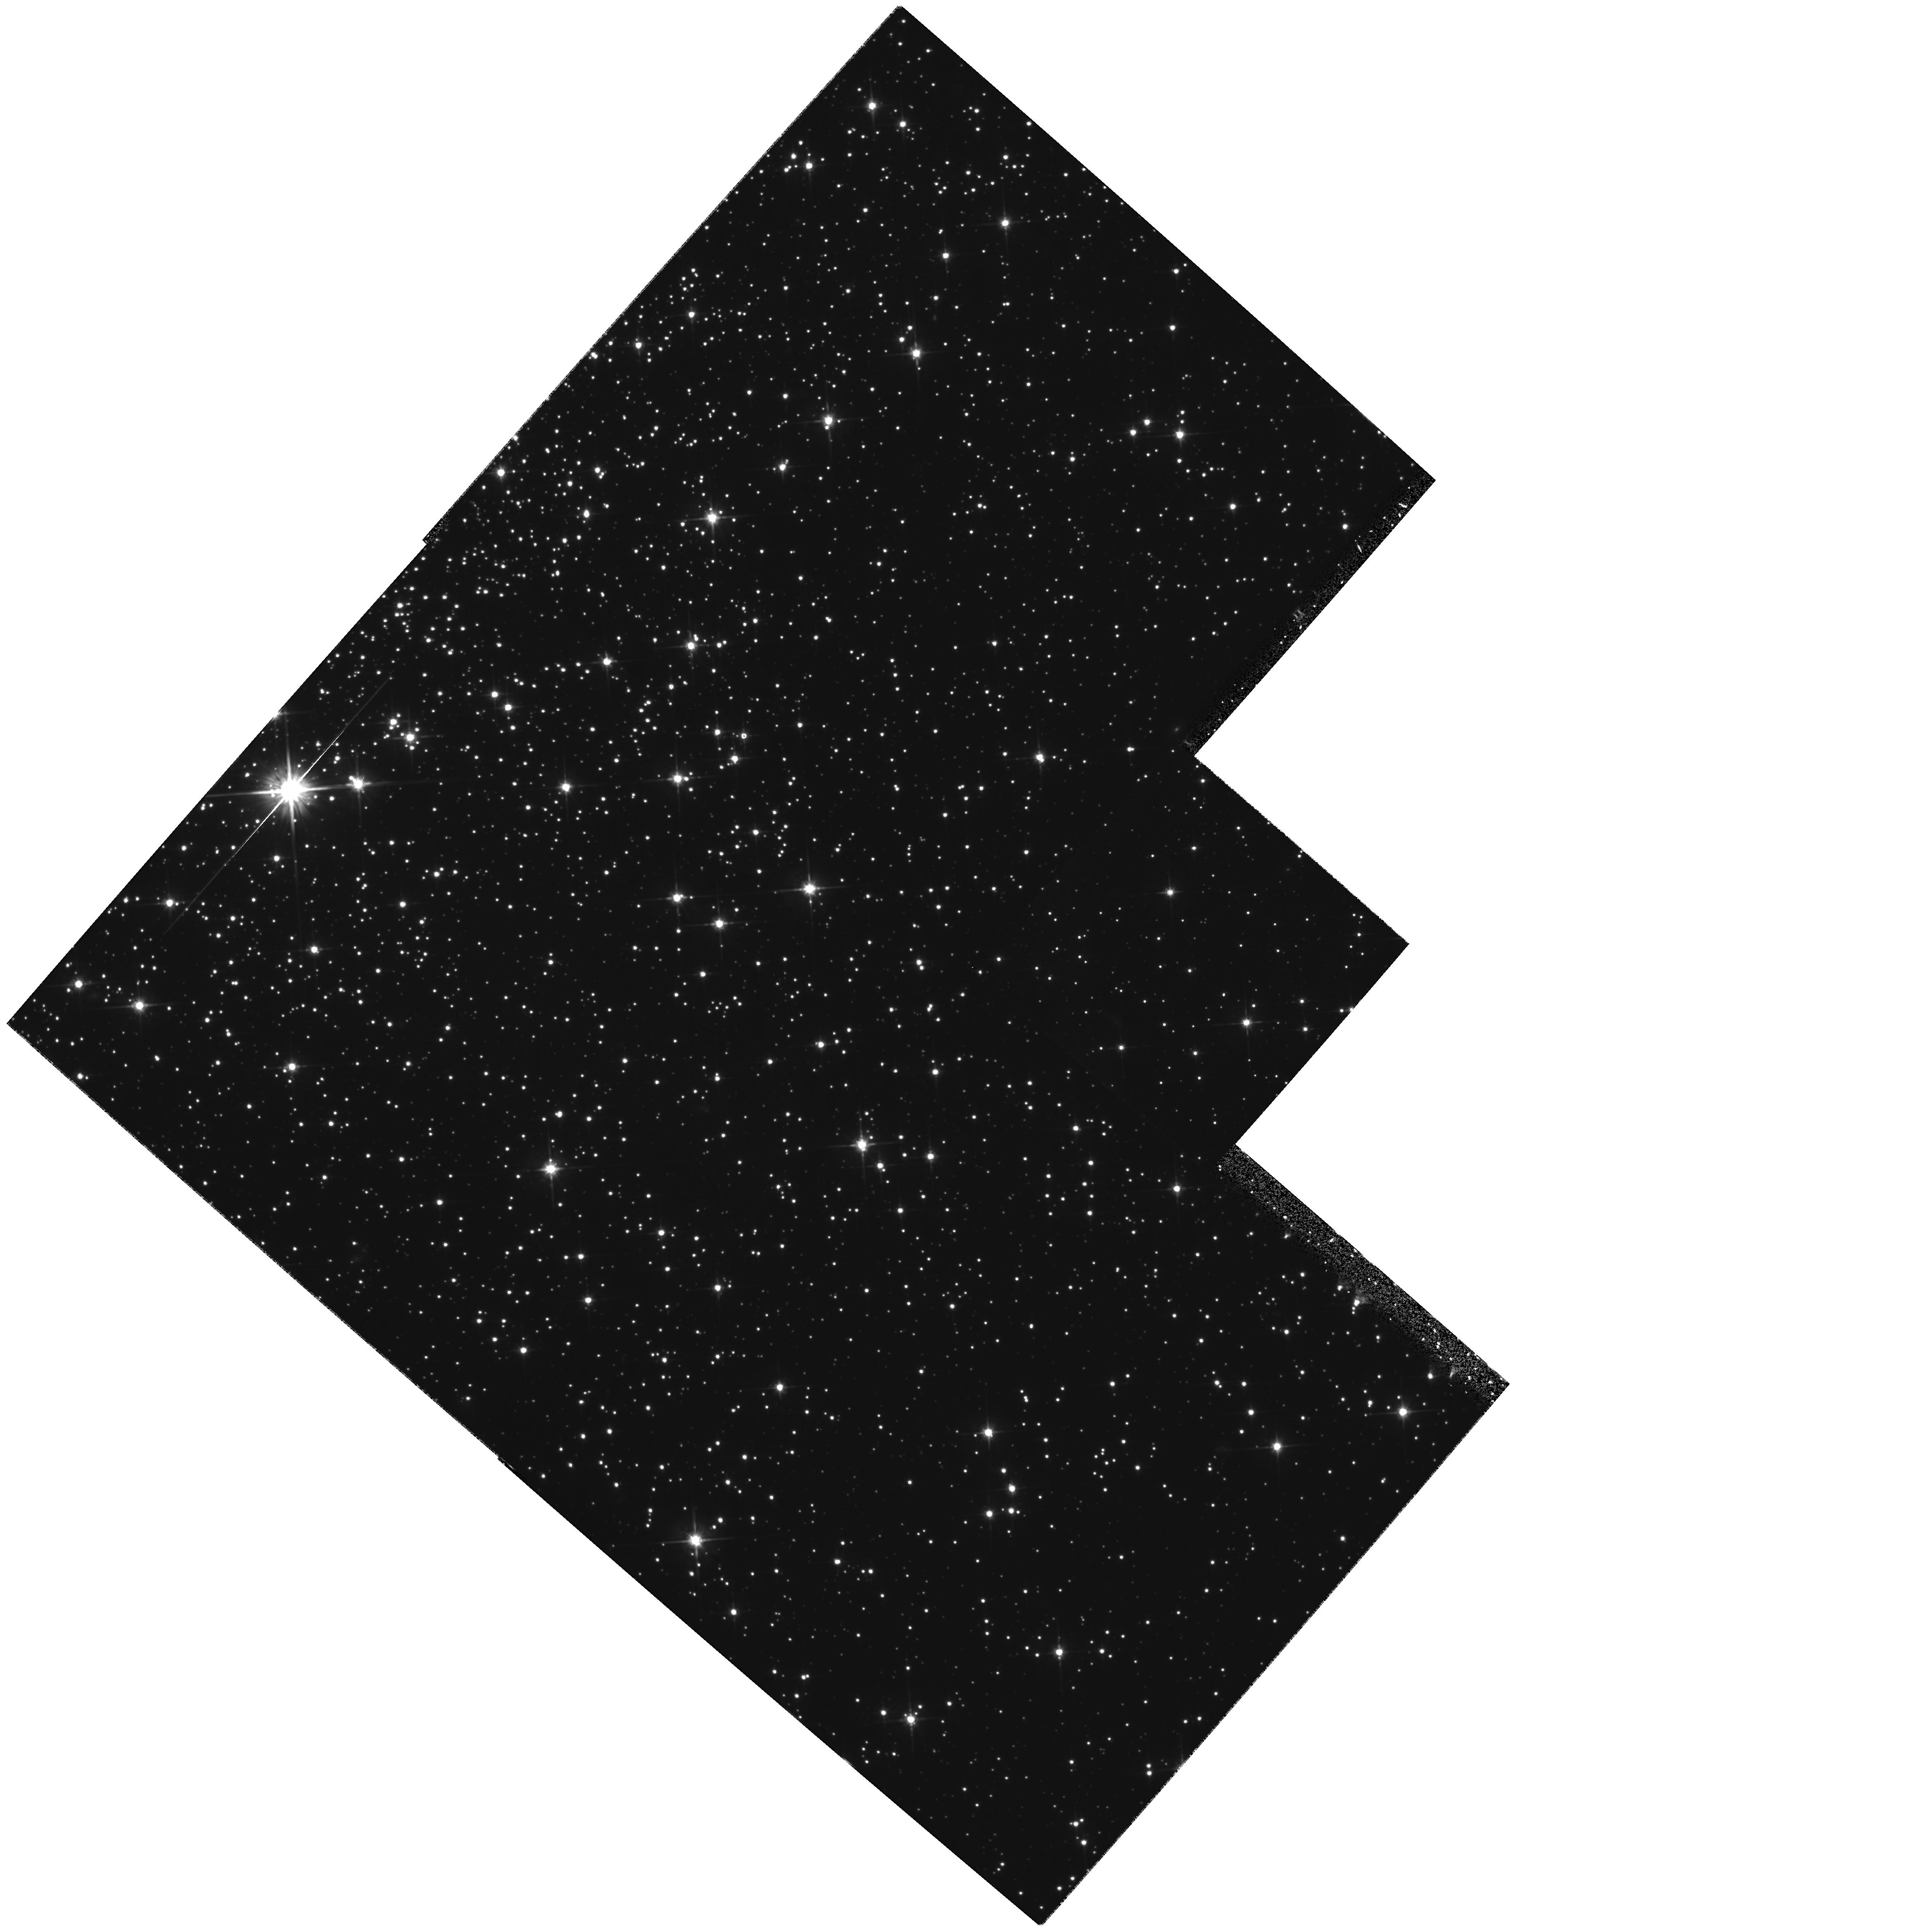
Target: STAR-172102-193637
Instrument: WFPC2/PC
Filter: F702W
Exposure: 2.3 h
Observation ID: hst_6769_01_wfpc2_pc_f702w_u3a601

THE ECLIPSING BINARY PULSAR PSR B1718-19: A CLEAN RS CVN SYSTEM? (PI: Kaspi, Victoria M.)

We request WFPC2 observations of the eclipsing binary pulsar PSR B1718-19. This slowly-rotating pulsar lies in the direction of the globular cluster NGC 6342, and defies standard binary pulsar formation models in which the pulsar is ``spun-up'' via mass accretion. Furthermore, the observed eclipses cannot be explained with standard models. This pulsar's unusual properties can be explained elegantly if its companion is an active, non-degenerate star like those observed in RS CVn systems, but in this case, subject only to gravity. Following Keck observations of the field, we propose HST observations of PSR B1718-19 to detect and study variability in the companion, in order to answer the following questions. 1- Are the eclipses seen in PSR B1718-19 indeed a result of RS CVn-type activity in the companion, and what is the evolutionary history of the binary? 2- Is the activity in RS CVn systems purely a tidal effect? 3- How are mass loss, rotation, and surface activity related in RS CVn stars? 4- Is PSR B1718-19 in NGC 6342?